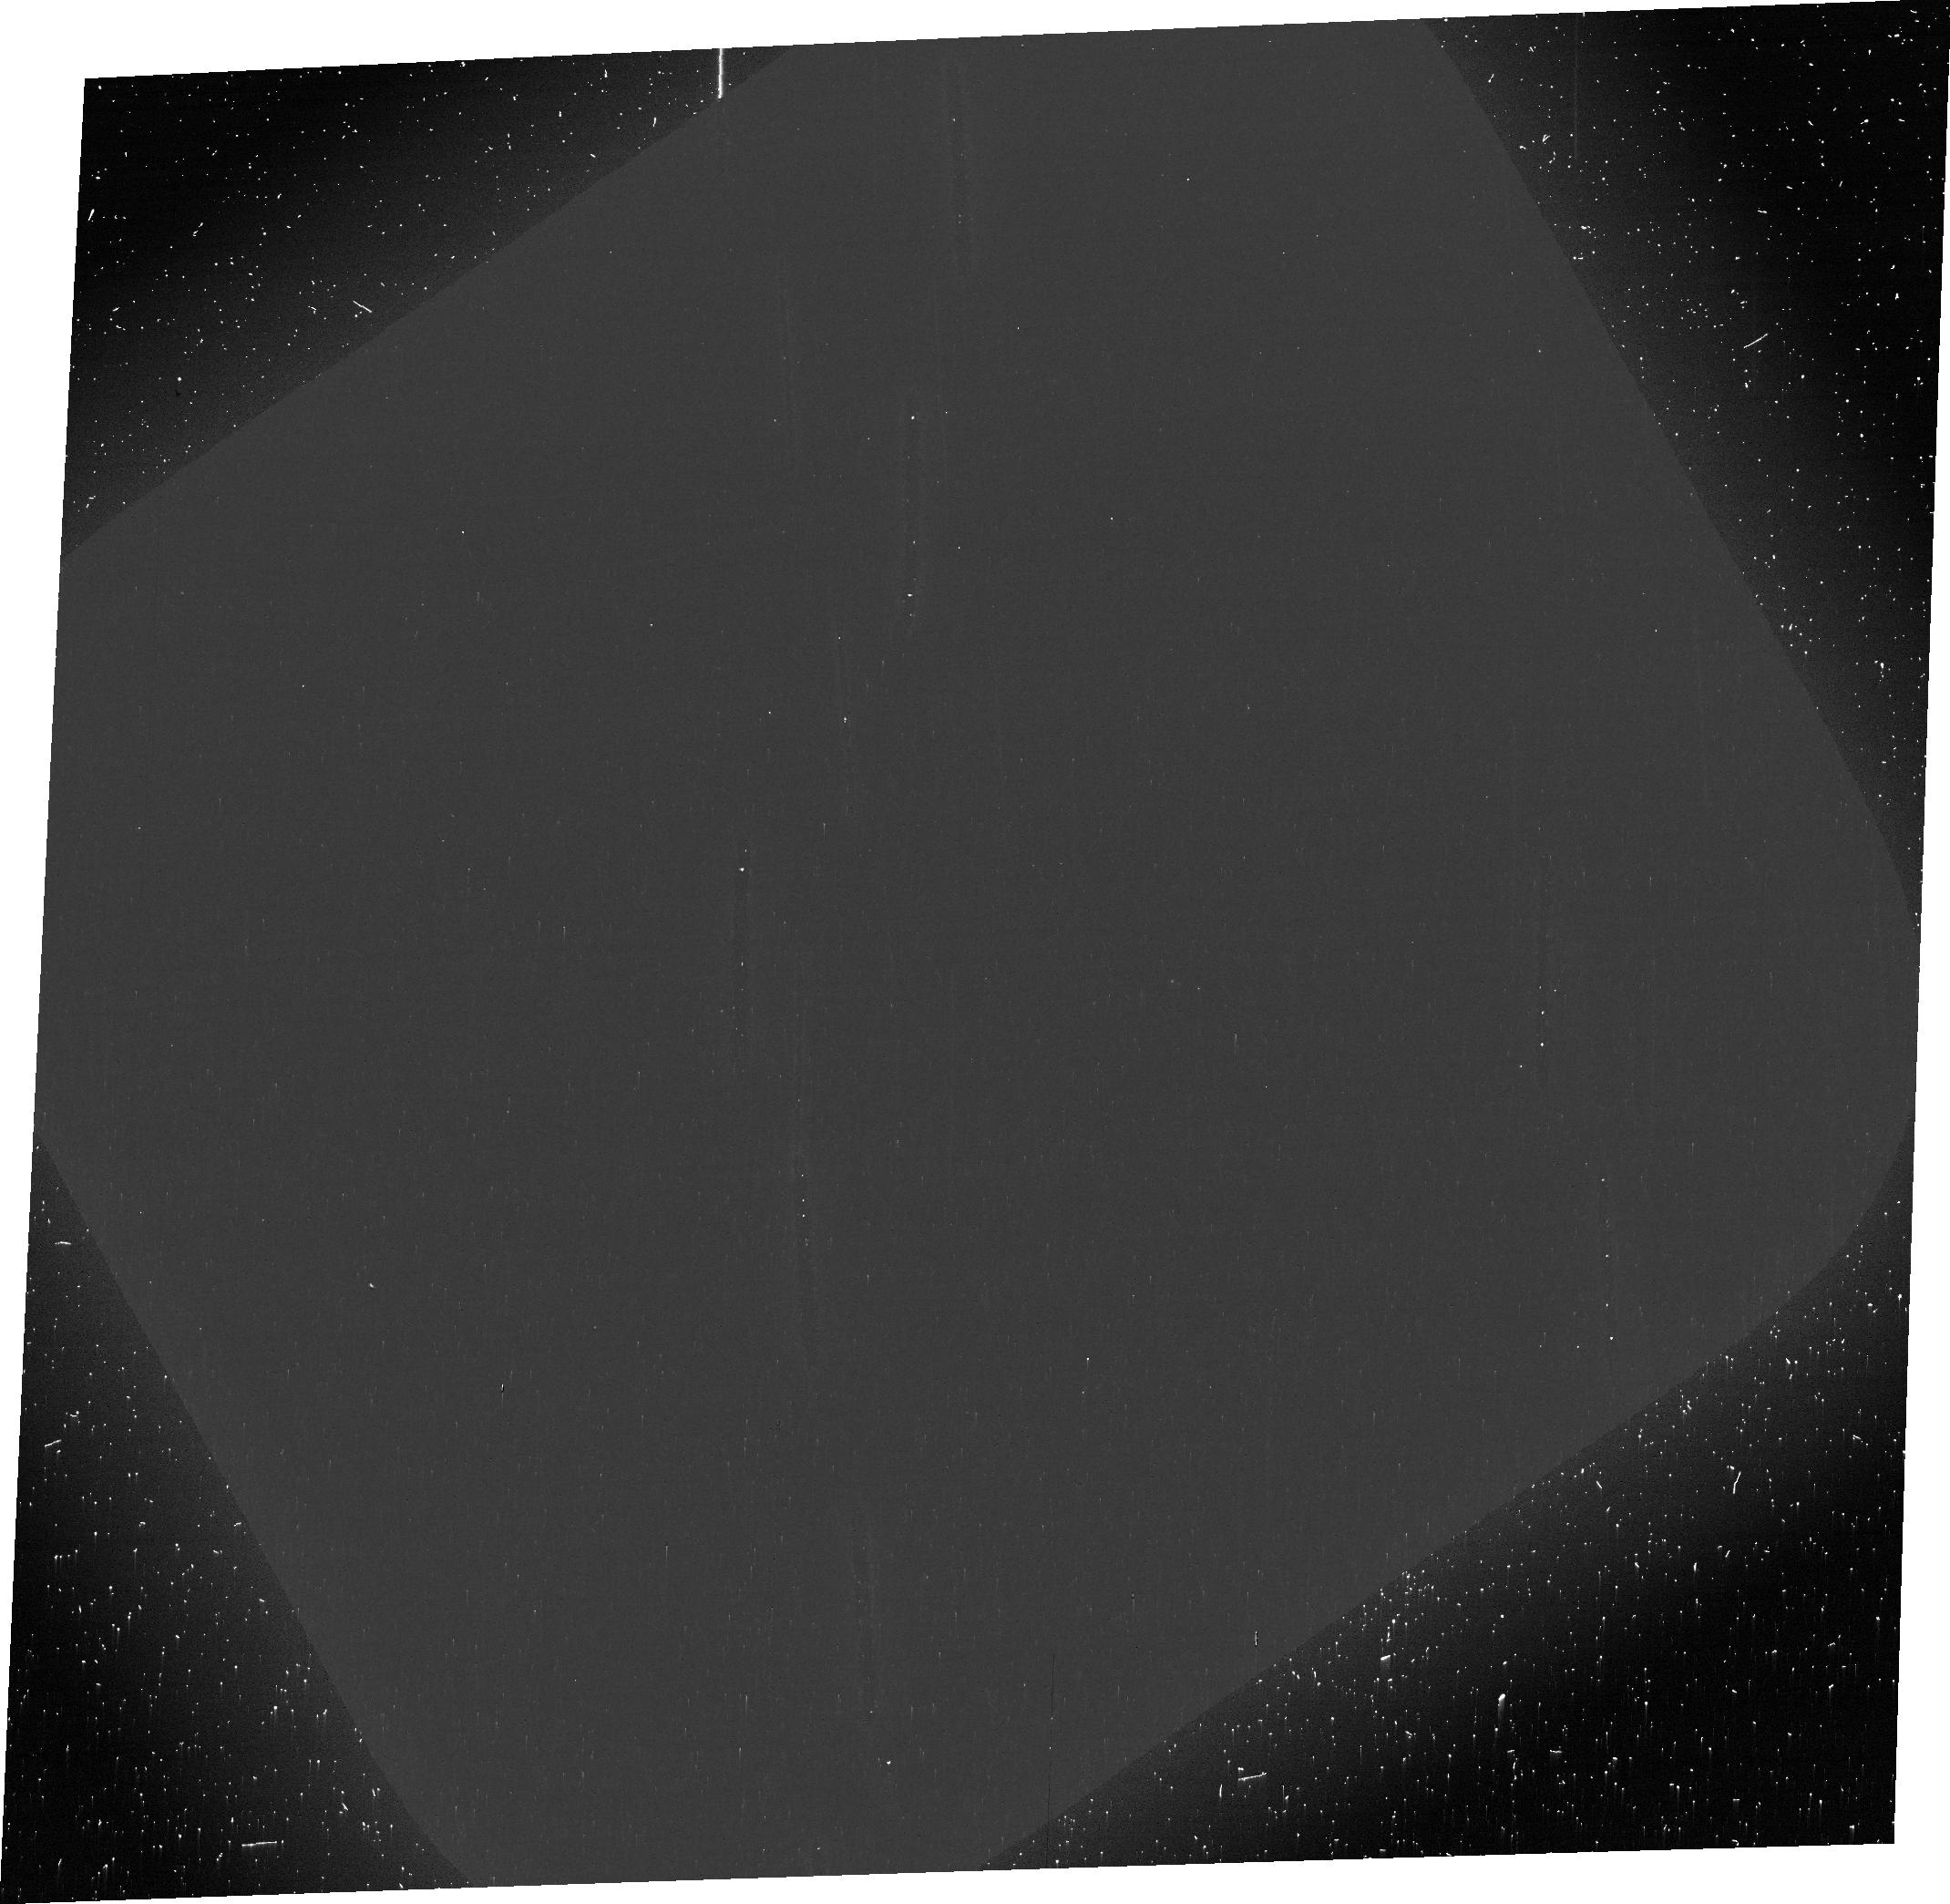
Target: COMET-67P-CHURYUMOV-GERASIMENK. Instrument: ACS/WFC. Filter: F606W. Exposure: 31 min. Observation ID: jcz301010

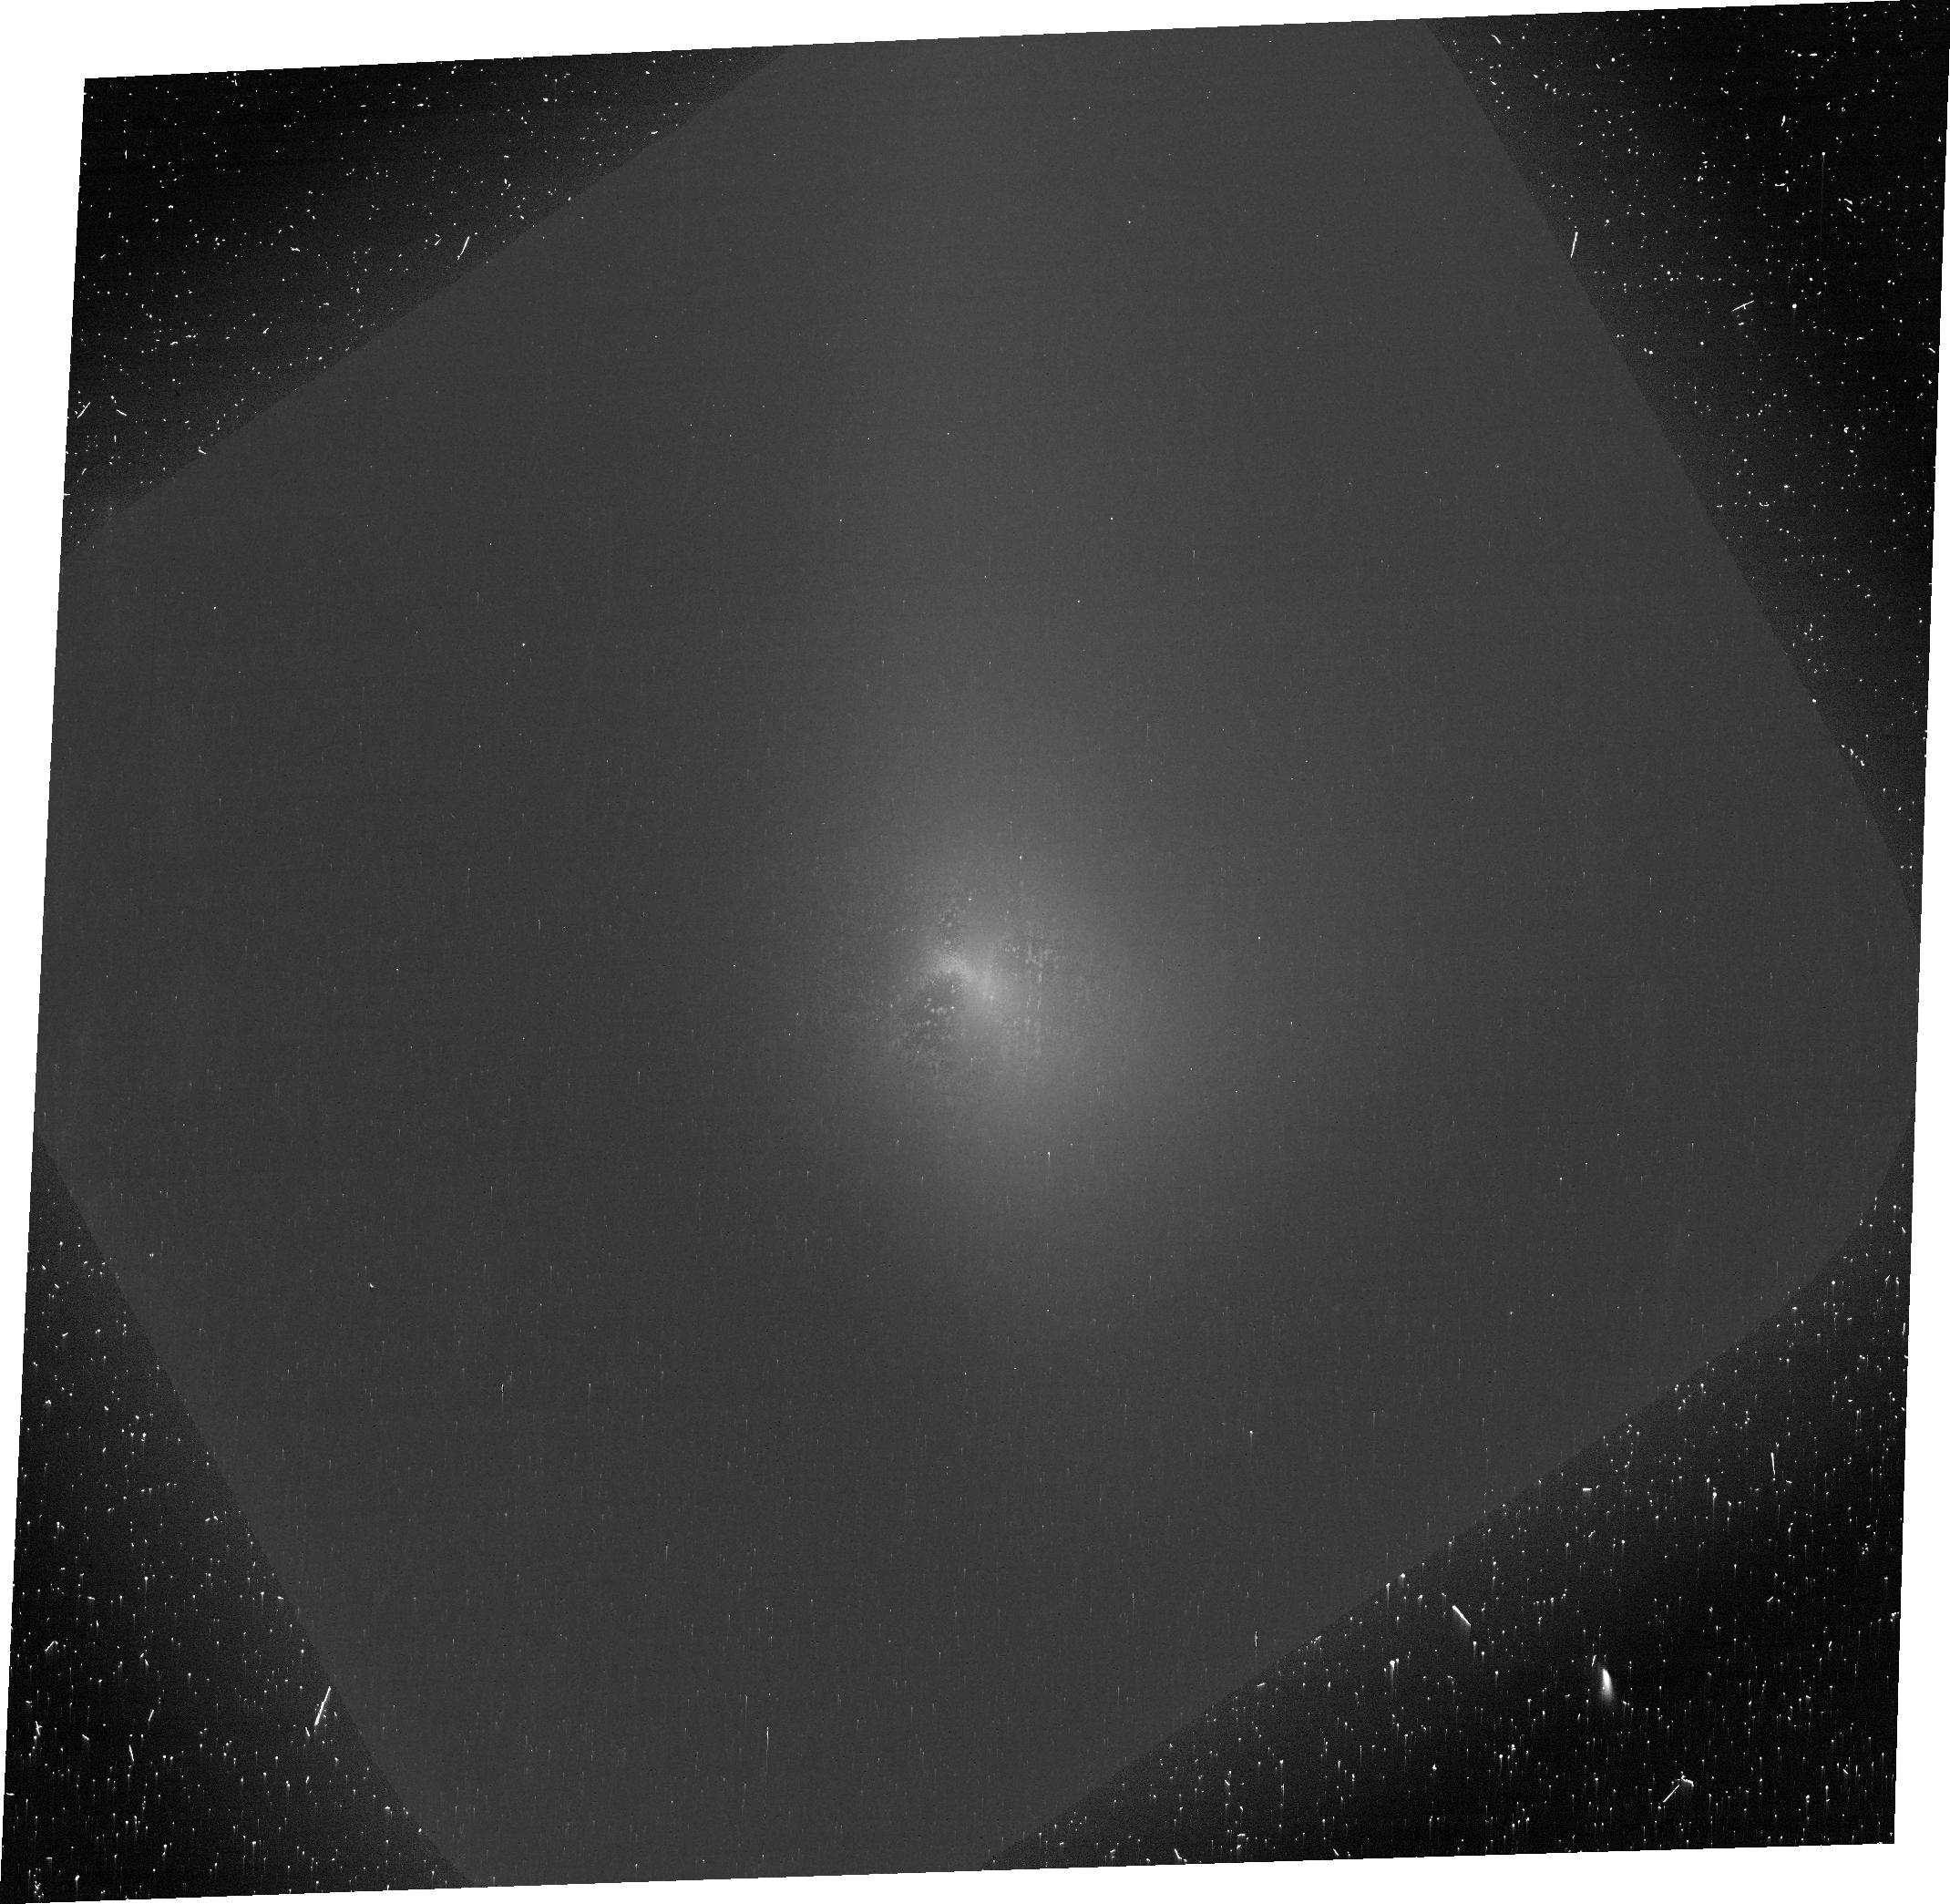
Target: COMET-67P-CHURYUMOV-GER-UPDATE. Instrument: ACS/WFC. Filter: F606W. Exposure: 31 min. Observation ID: jcz304010

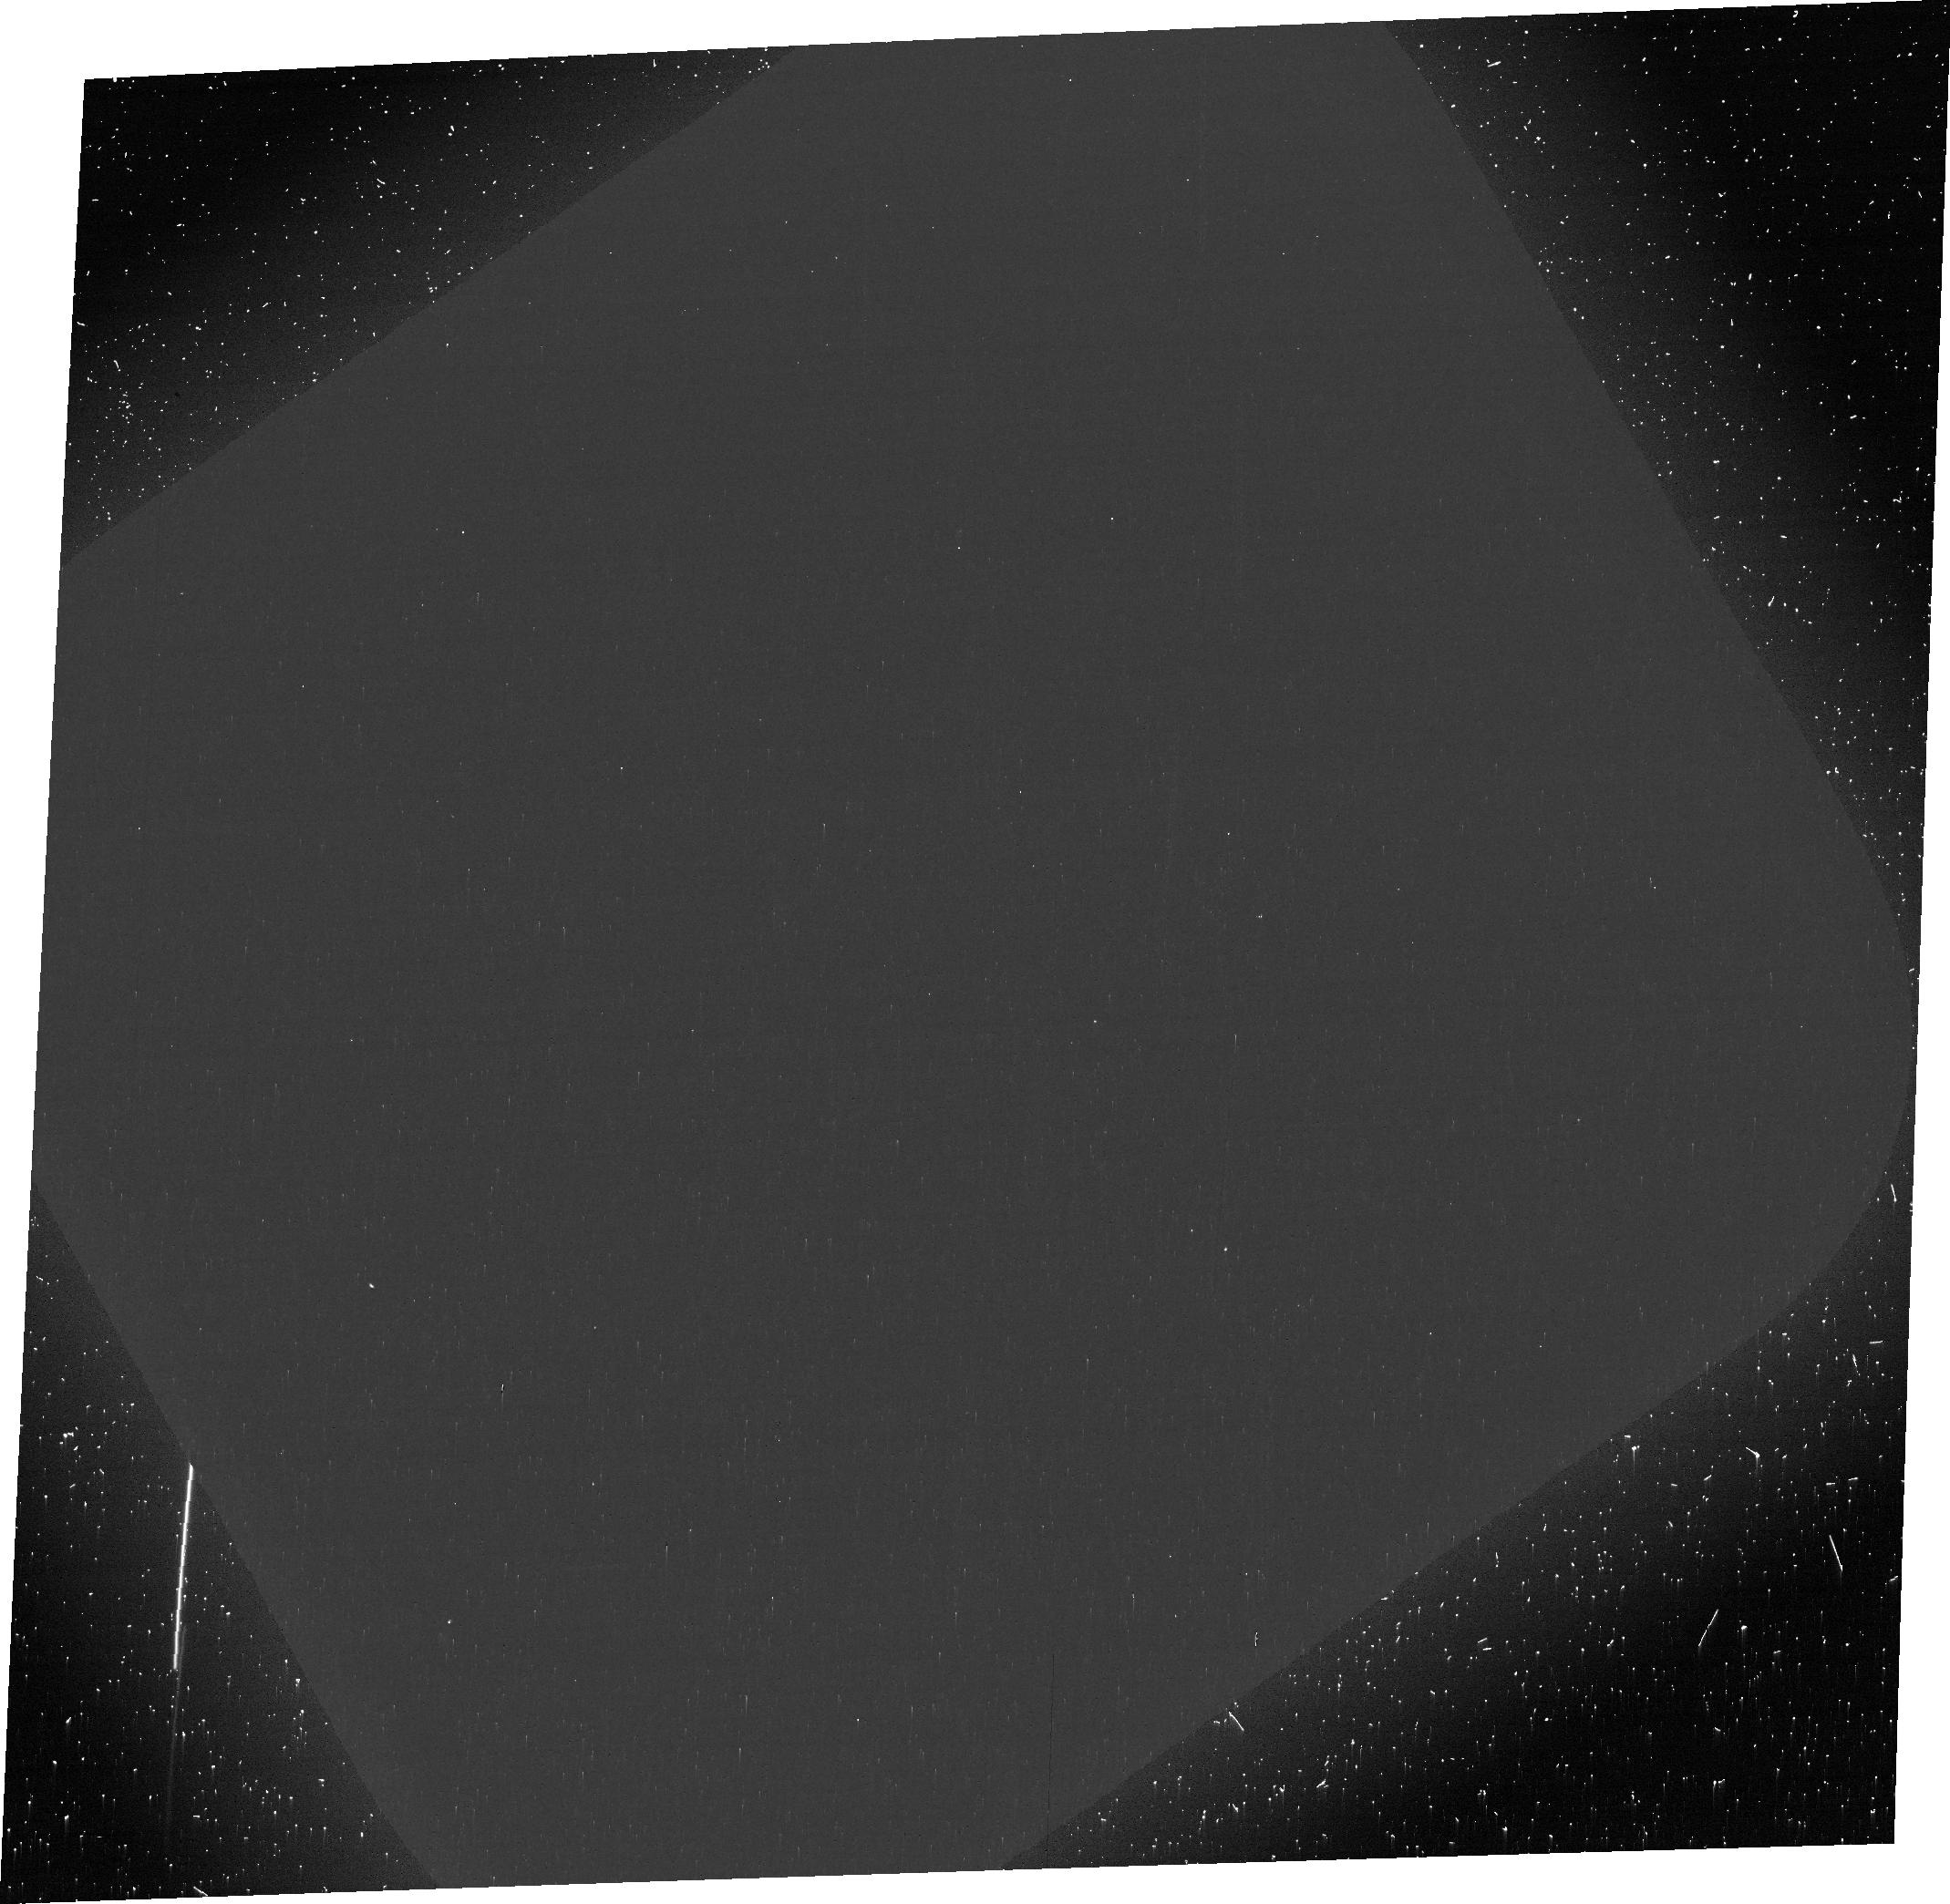
Target: COMET-67P-CHURYUMOV-GERASIMENK. Instrument: ACS/WFC. Filter: F606W. Exposure: 31 min. Observation ID: jcz302010

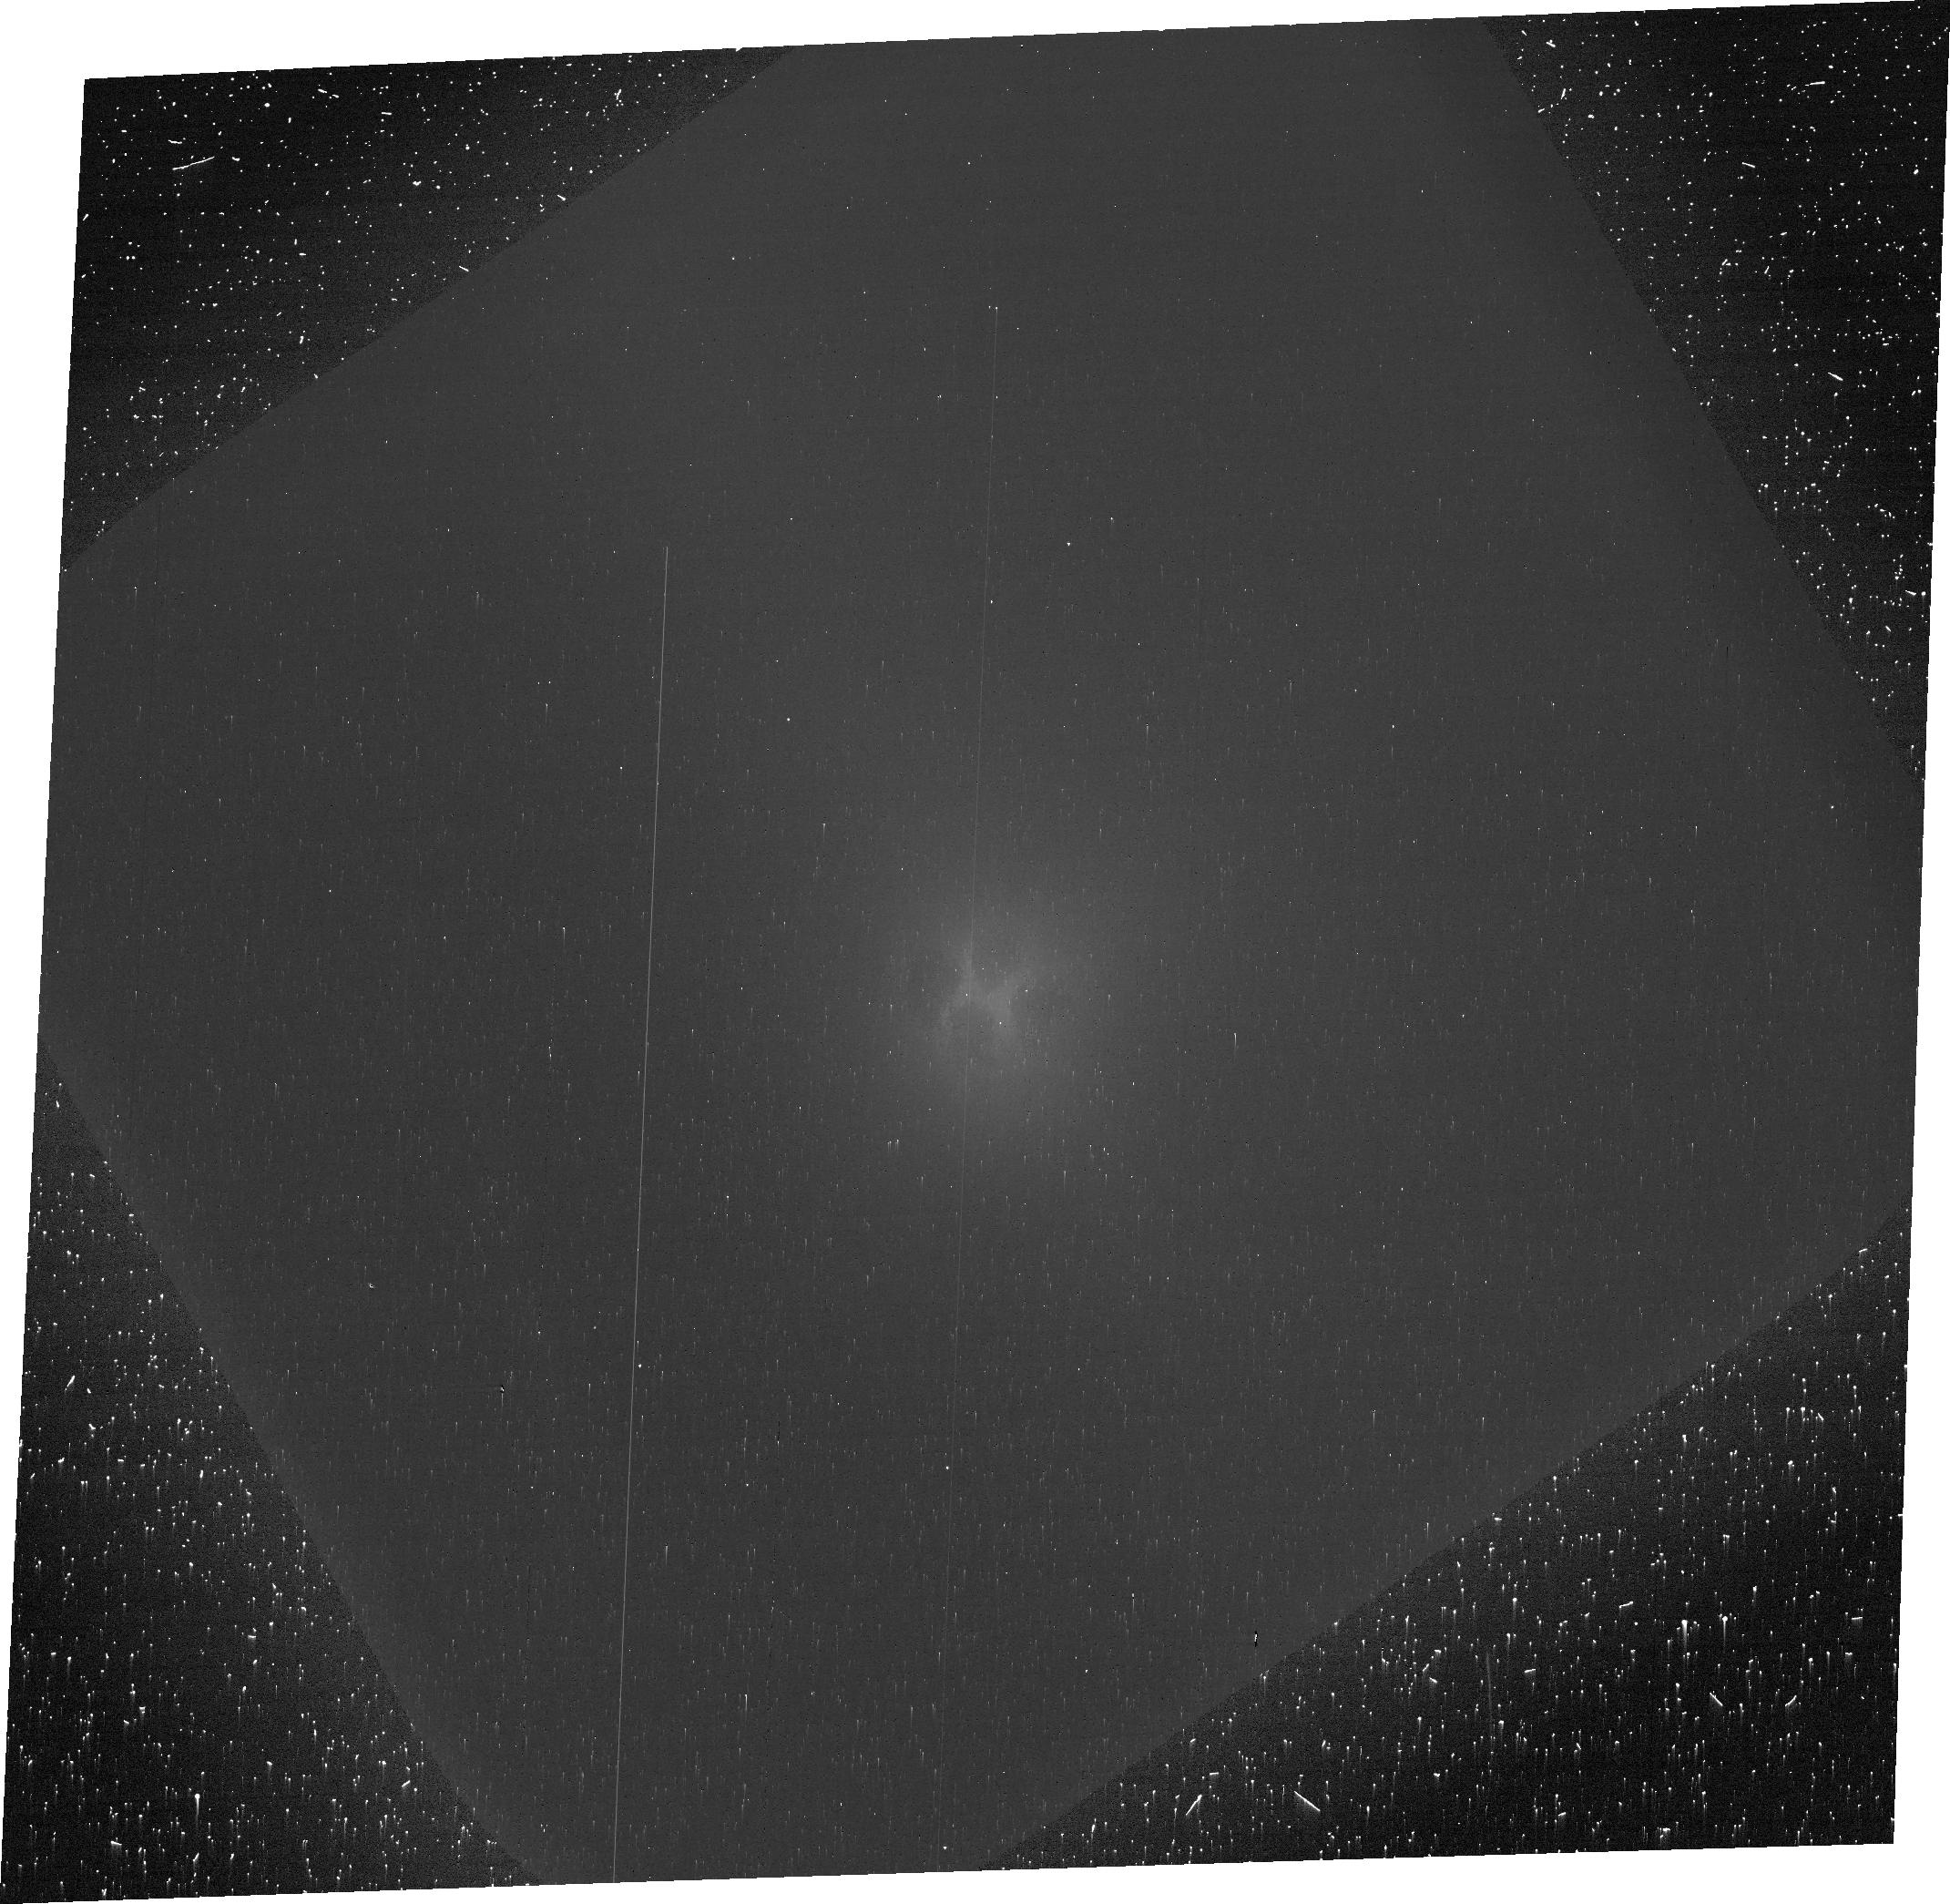
Target: COMET-67P-CHURYUMOV-GER-UPDATE. Instrument: ACS/WFC. Filter: F606W. Exposure: 2.4 h. Observation ID: jcz312010

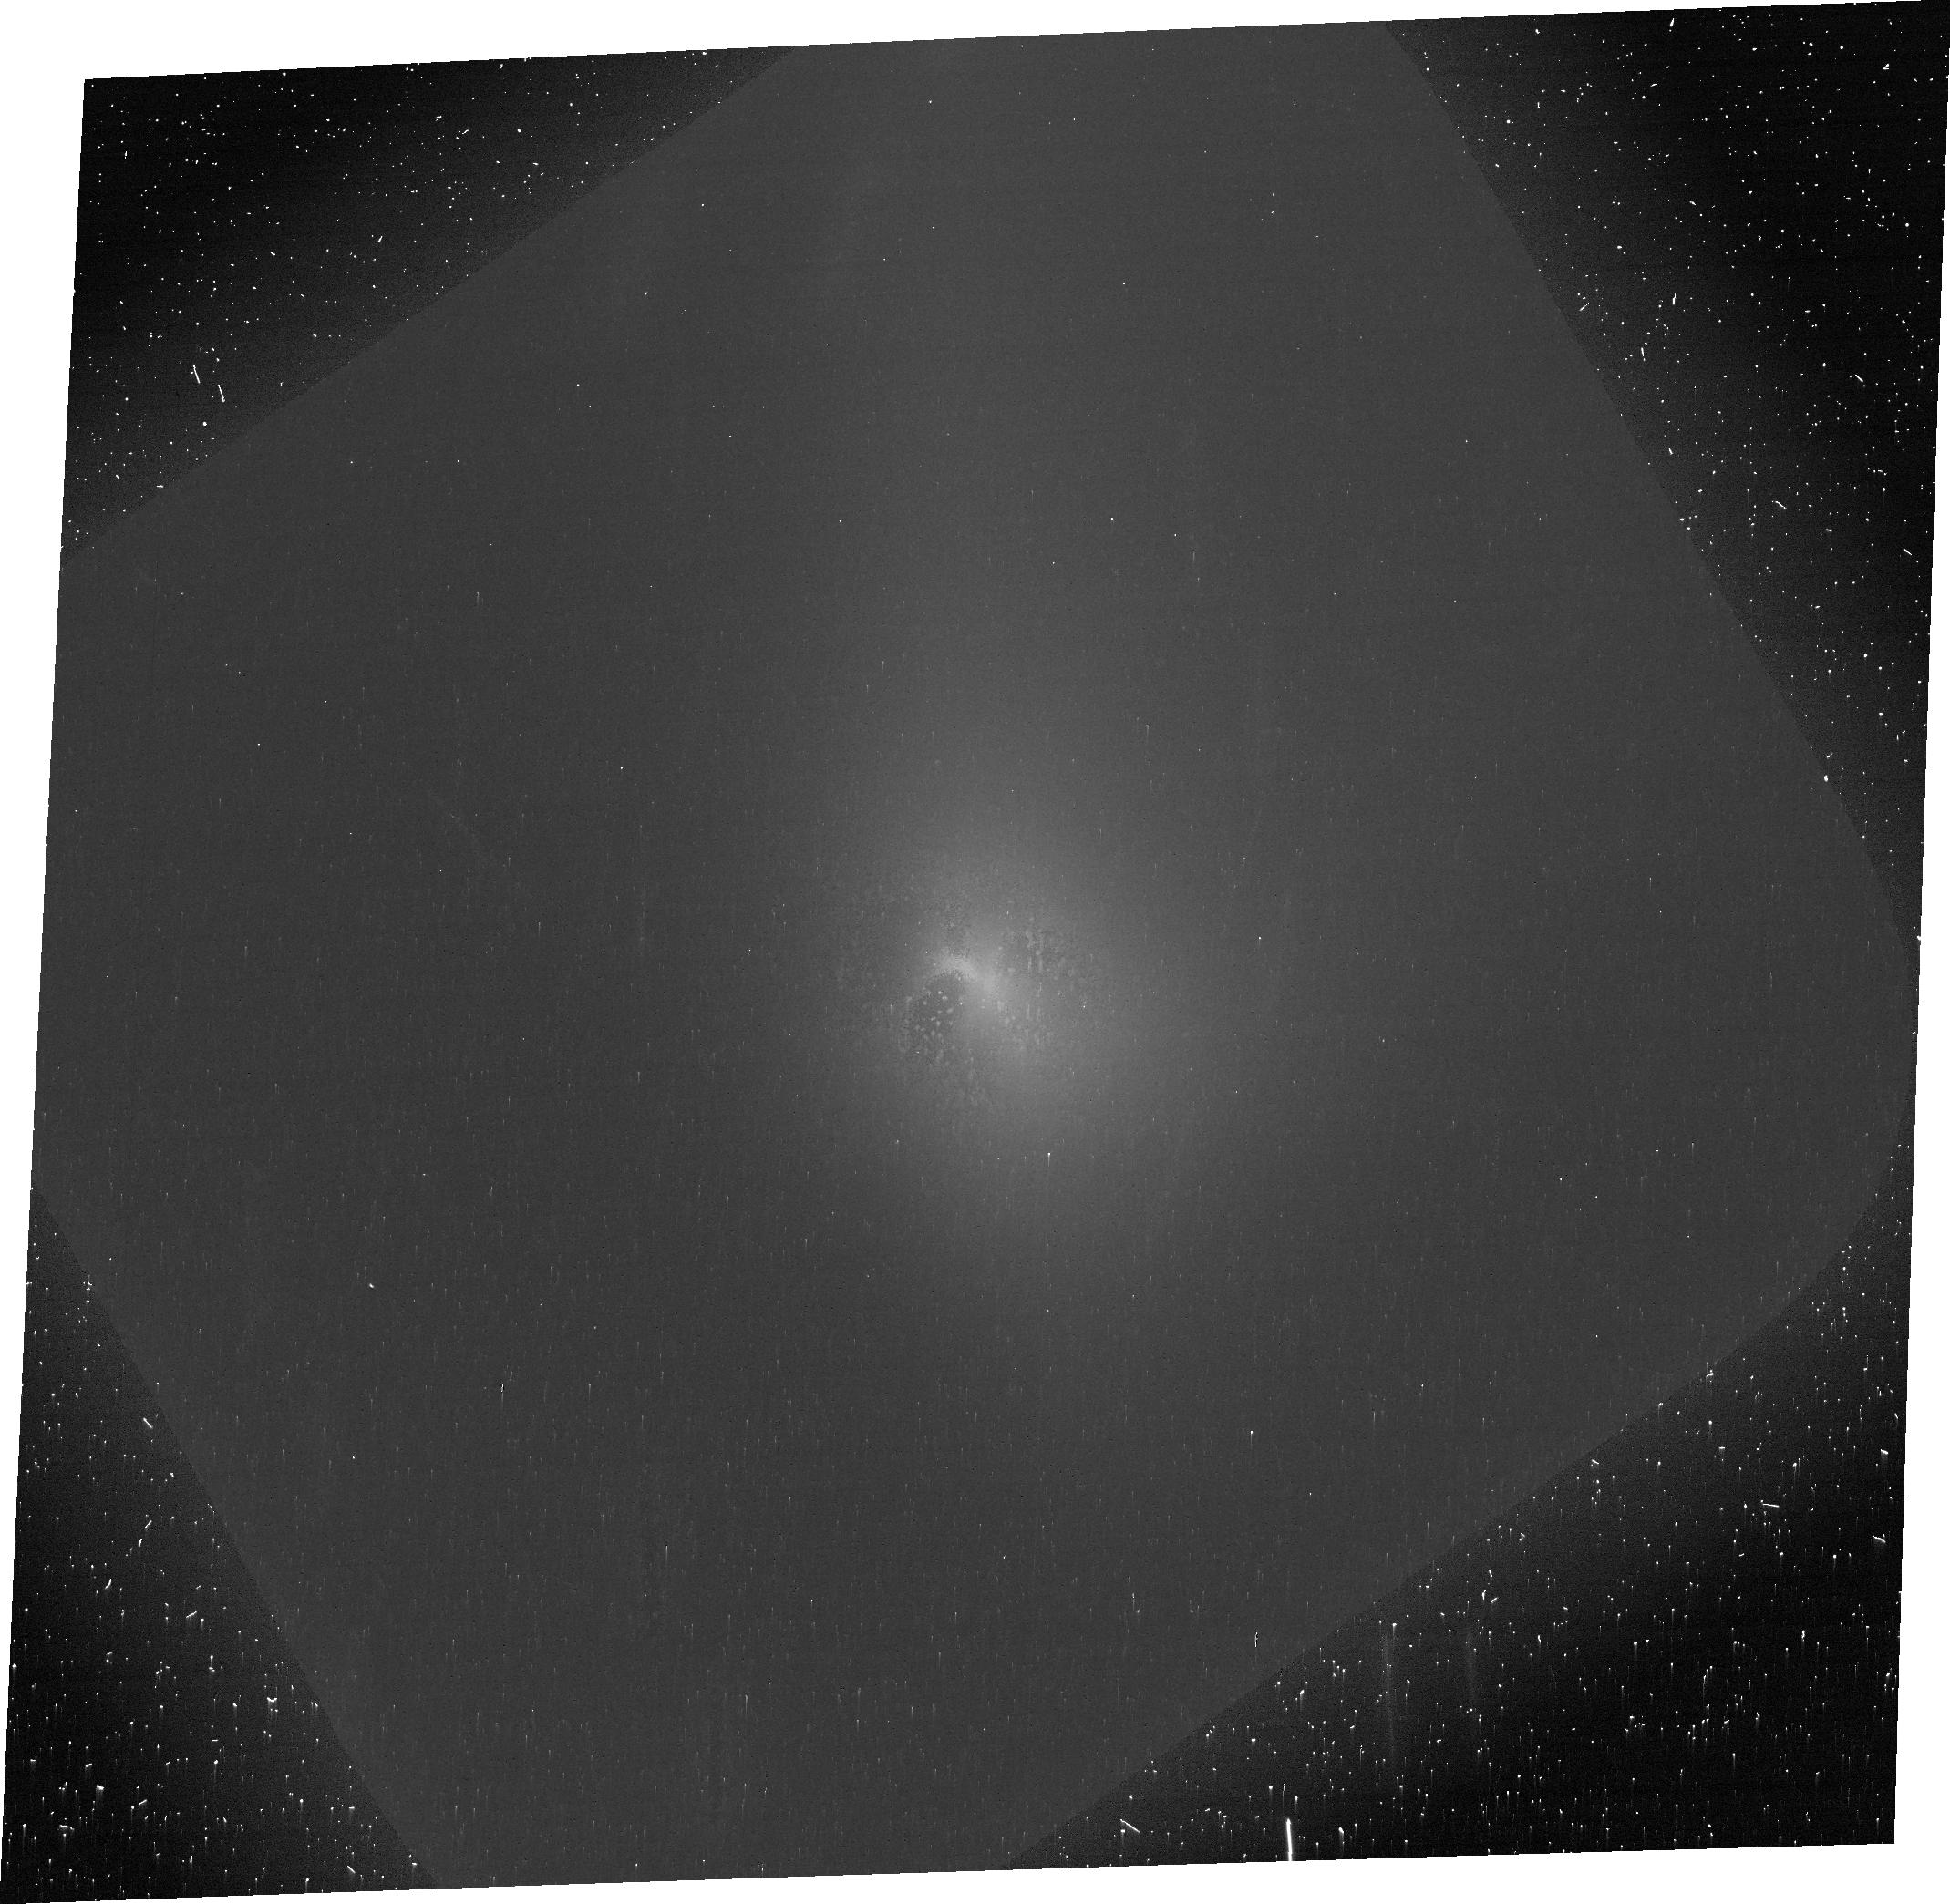
Target: COMET-67P-CHURYUMOV-GER-UPDATE. Instrument: ACS/WFC. Filter: F606W. Exposure: 31 min. Observation ID: jcz305010

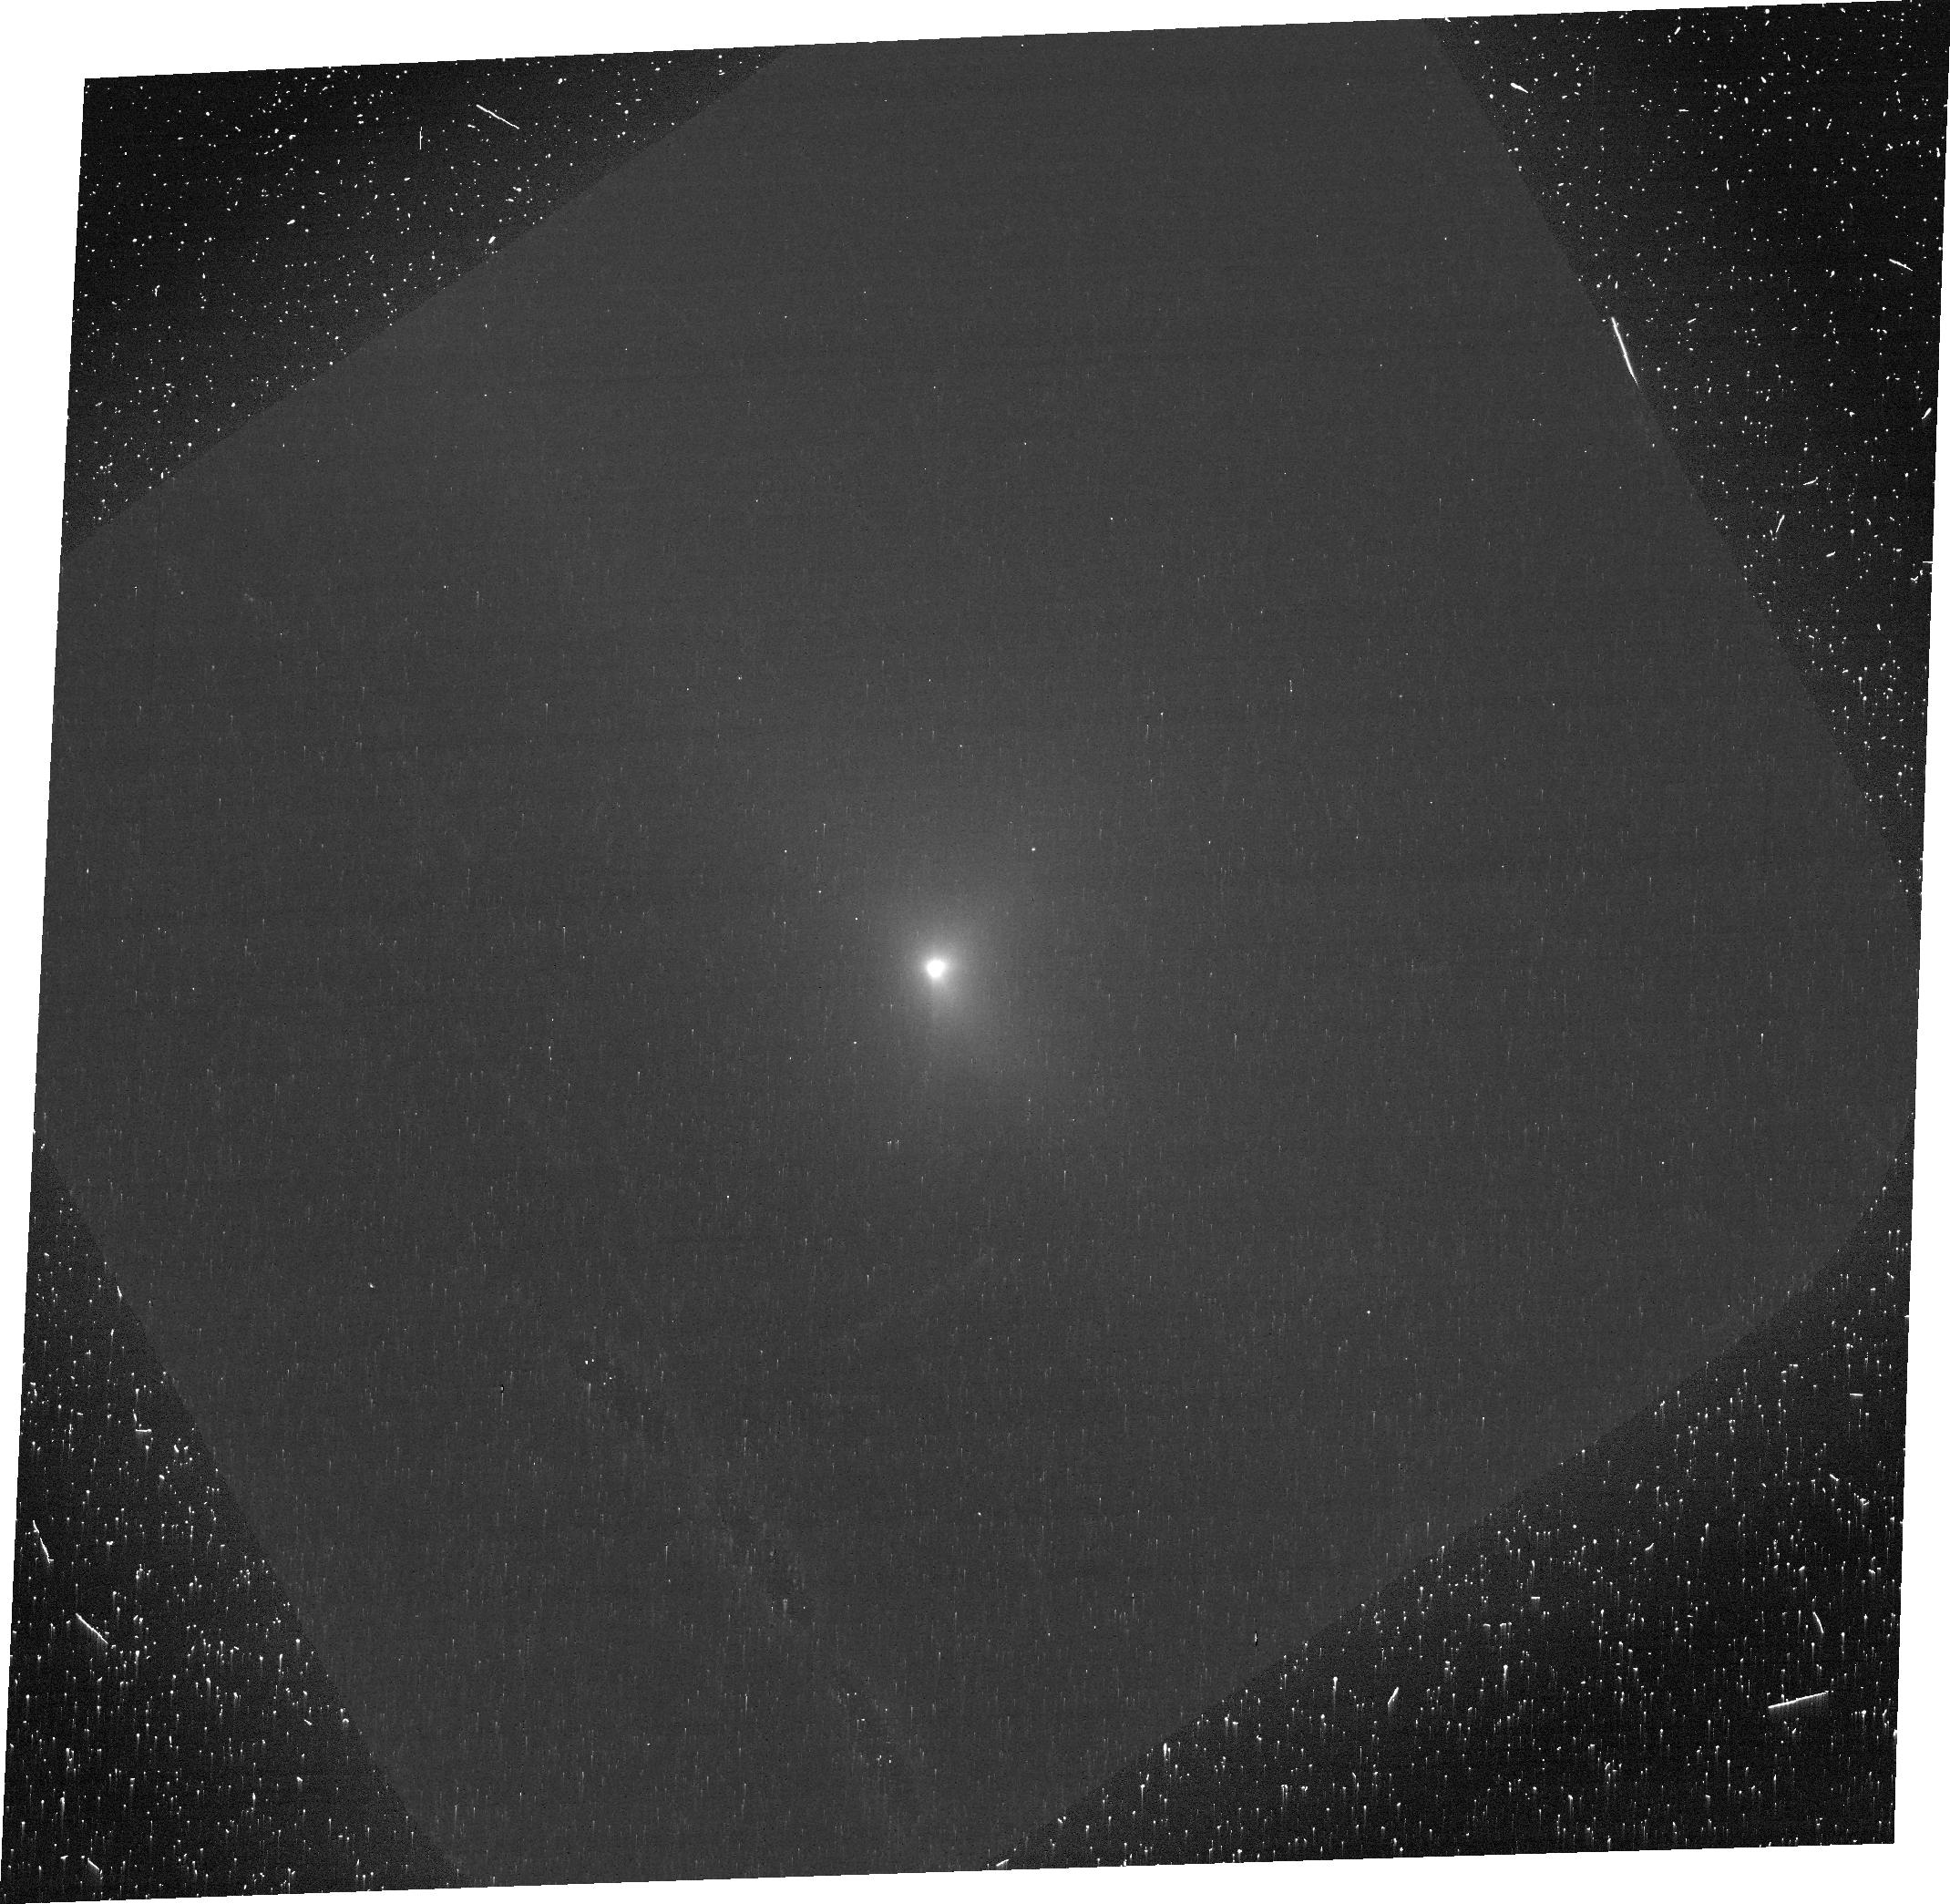
Target: COMET-67P-CHURYUMOV-GER-UPDATE. Instrument: ACS/WFC. Filter: F606W. Exposure: 34 min. Observation ID: jcz31a010

Post-Perihelion Imaging Polarimetry of the 67P/Churyumov-Gerasimenko with ACS: Continued Support of the Rosetta Mission (PI: Hines, Dean C.)

We propose ACS/WFC imaging polarimetry of Comet 67P/Churyumov-Gerasimenko (hereafter 67P), in conjunction with the Rosetta mission, to place stringent constraints on dust particles in the coma. We will observe two epochs: 1) 2015-Oct, about two months after perihelion, when the comet is first accessible to HST and is expected to exhibit maximum activity; 2) 2016-Feb, the last opportunity during the present apparition to obtain polarimetry at the phase angle for which the polarization signature provides the most leverage on the dust composition. These new observations will be compared with our two previous (Cycle 22) epochs of pre-perihelion observations obtained just as Rosetta began its orbital phase and just after Philae had landed. This enables us to assess any changes in the dust properties caused by insolation during perihelion passage. The combined in-situ and remote pre- and post-perihelion observations will also help "calibrate" our interpretation of such observations, which will in turn inform our interpretation of future polarimetry observations of comets that cannot be visited by spacecraft. During the proposed observing epochs, 67P may only subtend 20 arcsec, so ground-based observations only provide about 5 "polarimetric resolution elements" across the coma . The HST/ACS provides around 40x better high spatial resolution. Laser AO systems provide higher spatial resolution, but do not have visible wavelength polarimetry modes, nor provide the very high precision and accuracy in the fractional polarization demonstrated with HST/ACS. HST is the only asset capable of achieving our objectives.